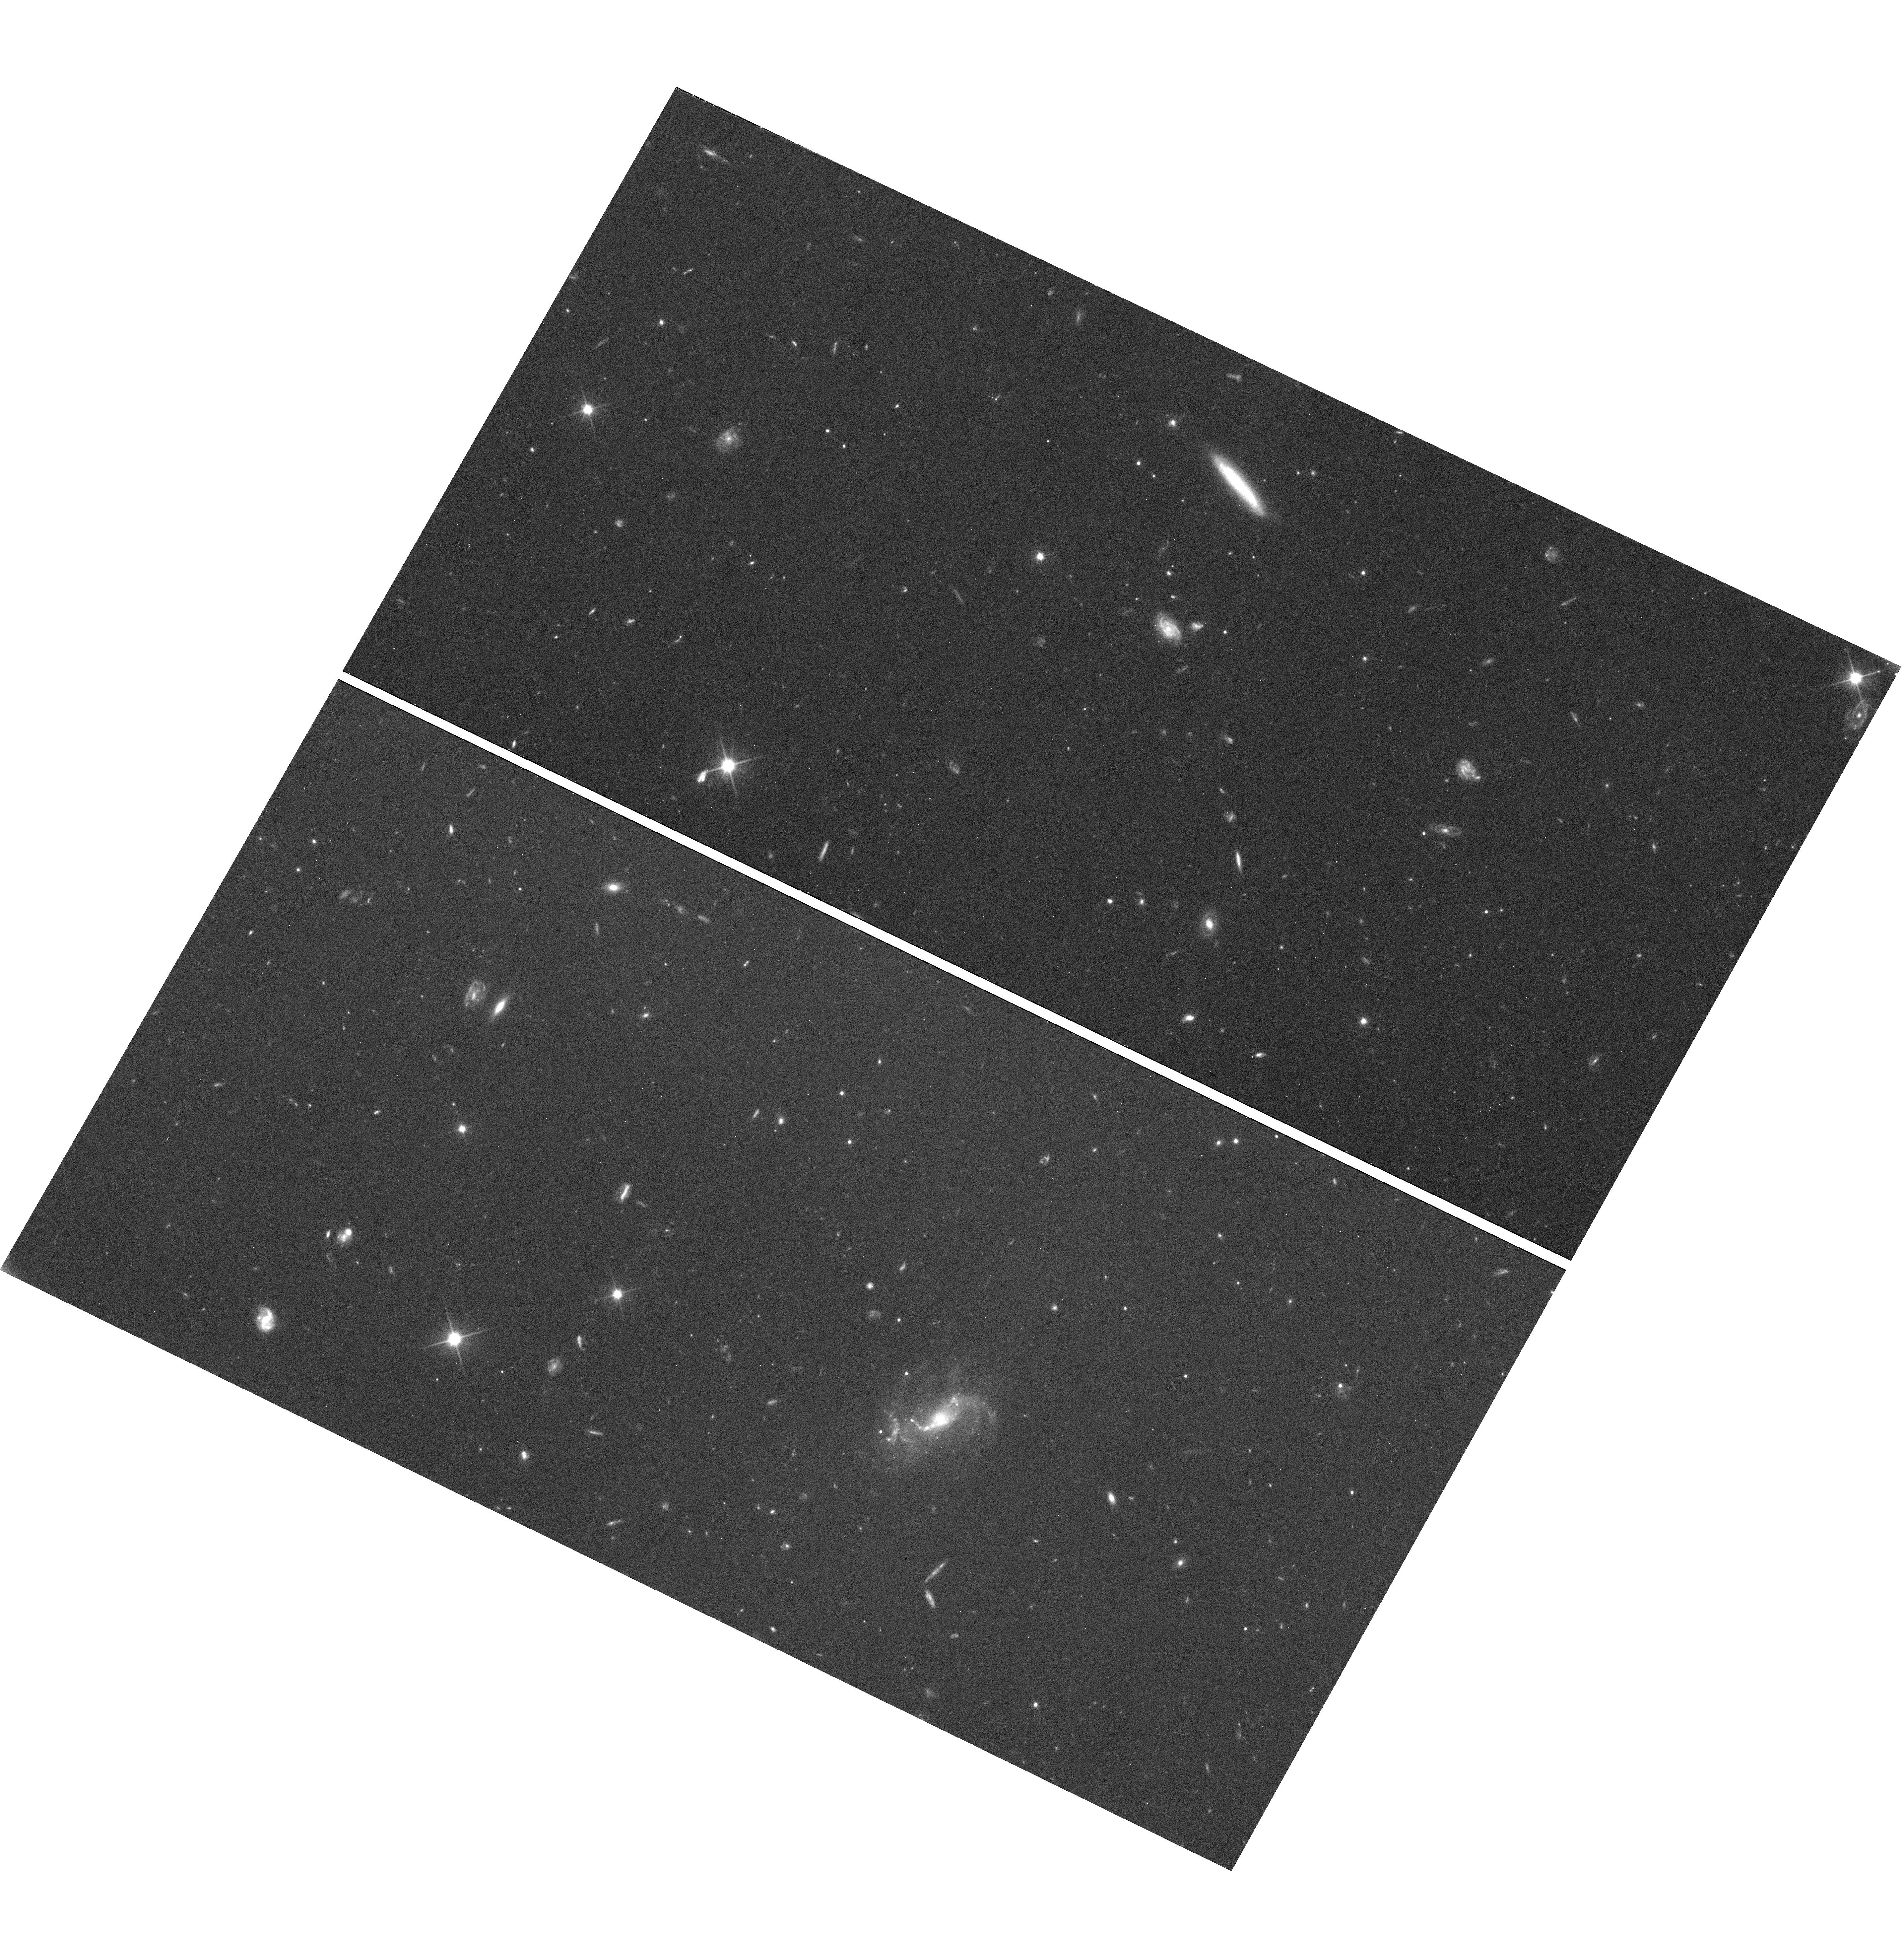
Target: field at RA 212.640°, Dec 9.134°. Instrument: WFC3/UVIS. Filter: F350LP. Exposure: 33 min. Observation ID: hst_15212_9i_wfc3_uvis_f350lp_idq29i

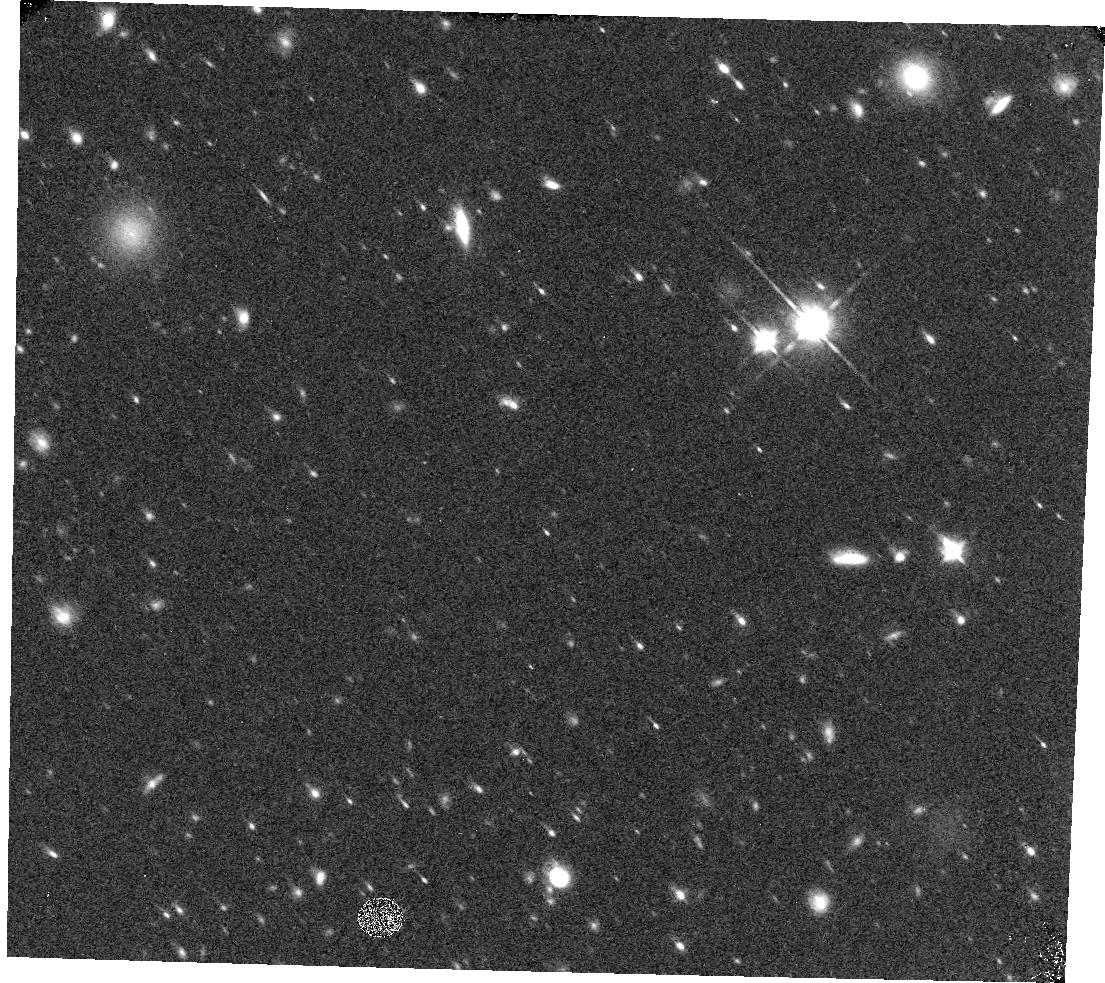
Target: field at RA 194.481°, Dec 28.233°. Instrument: WFC3/IR. Filter: F125W. Exposure: 10 min. Observation ID: hst_15212_37_wfc3_ir_f125w_idq237

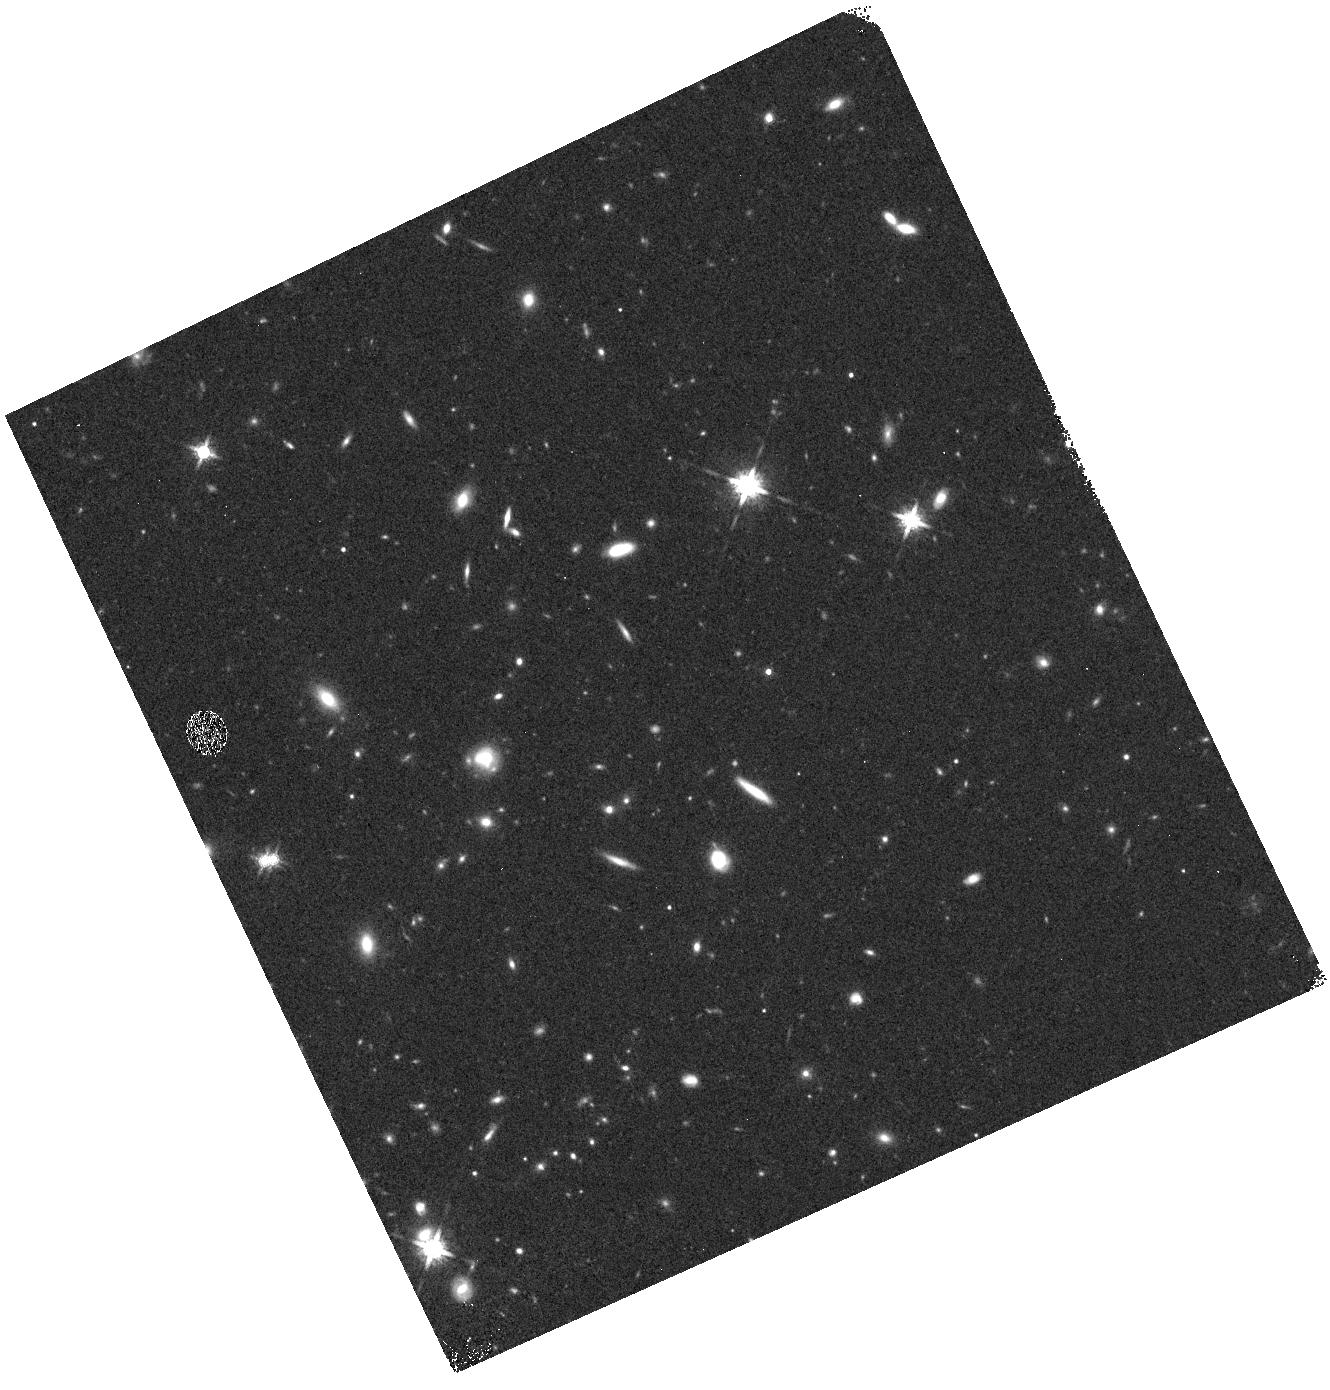
Target: field at RA 6.548°, Dec -18.924°. Instrument: WFC3/IR. Filter: F160W. Exposure: 10 min. Observation ID: hst_15212_ac_wfc3_ir_f160w_idq2ac

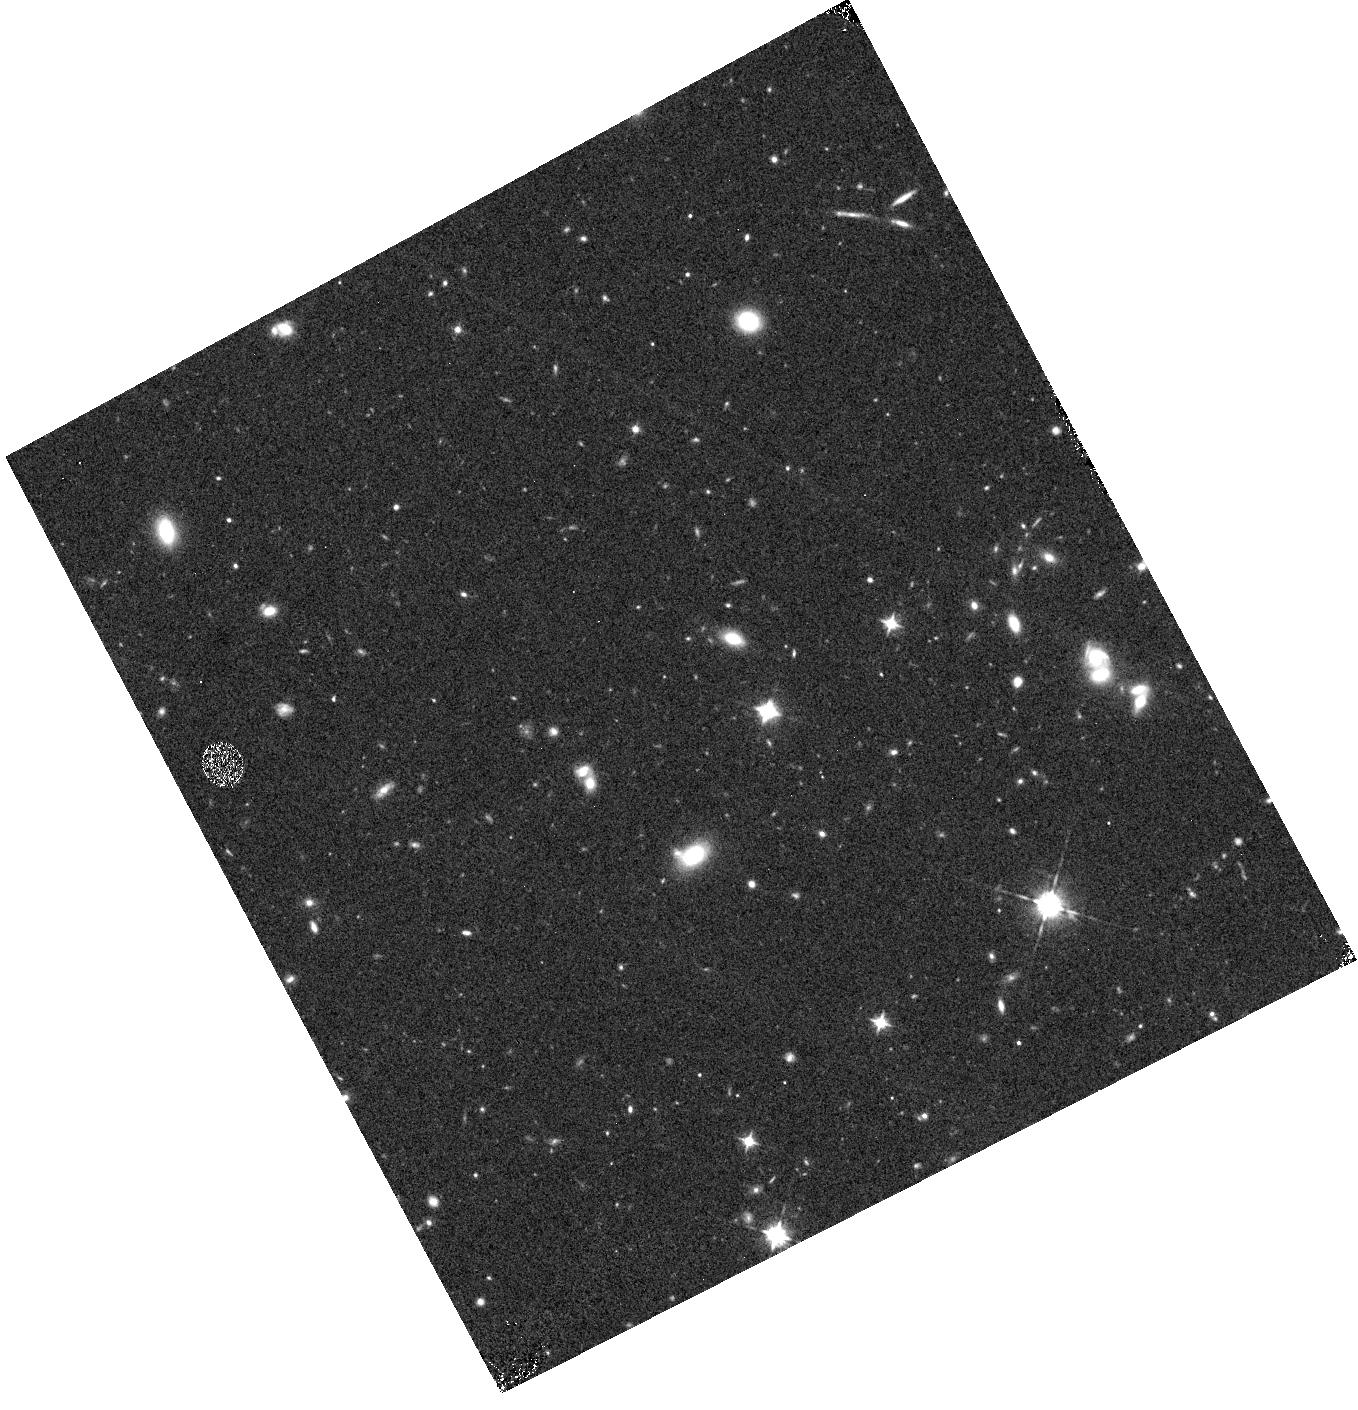
Target: field at RA 346.416°, Dec -35.807°. Instrument: WFC3/IR. Filter: F105W. Exposure: 15 min. Observation ID: hst_15212_cu_wfc3_ir_f105w_idq2cu

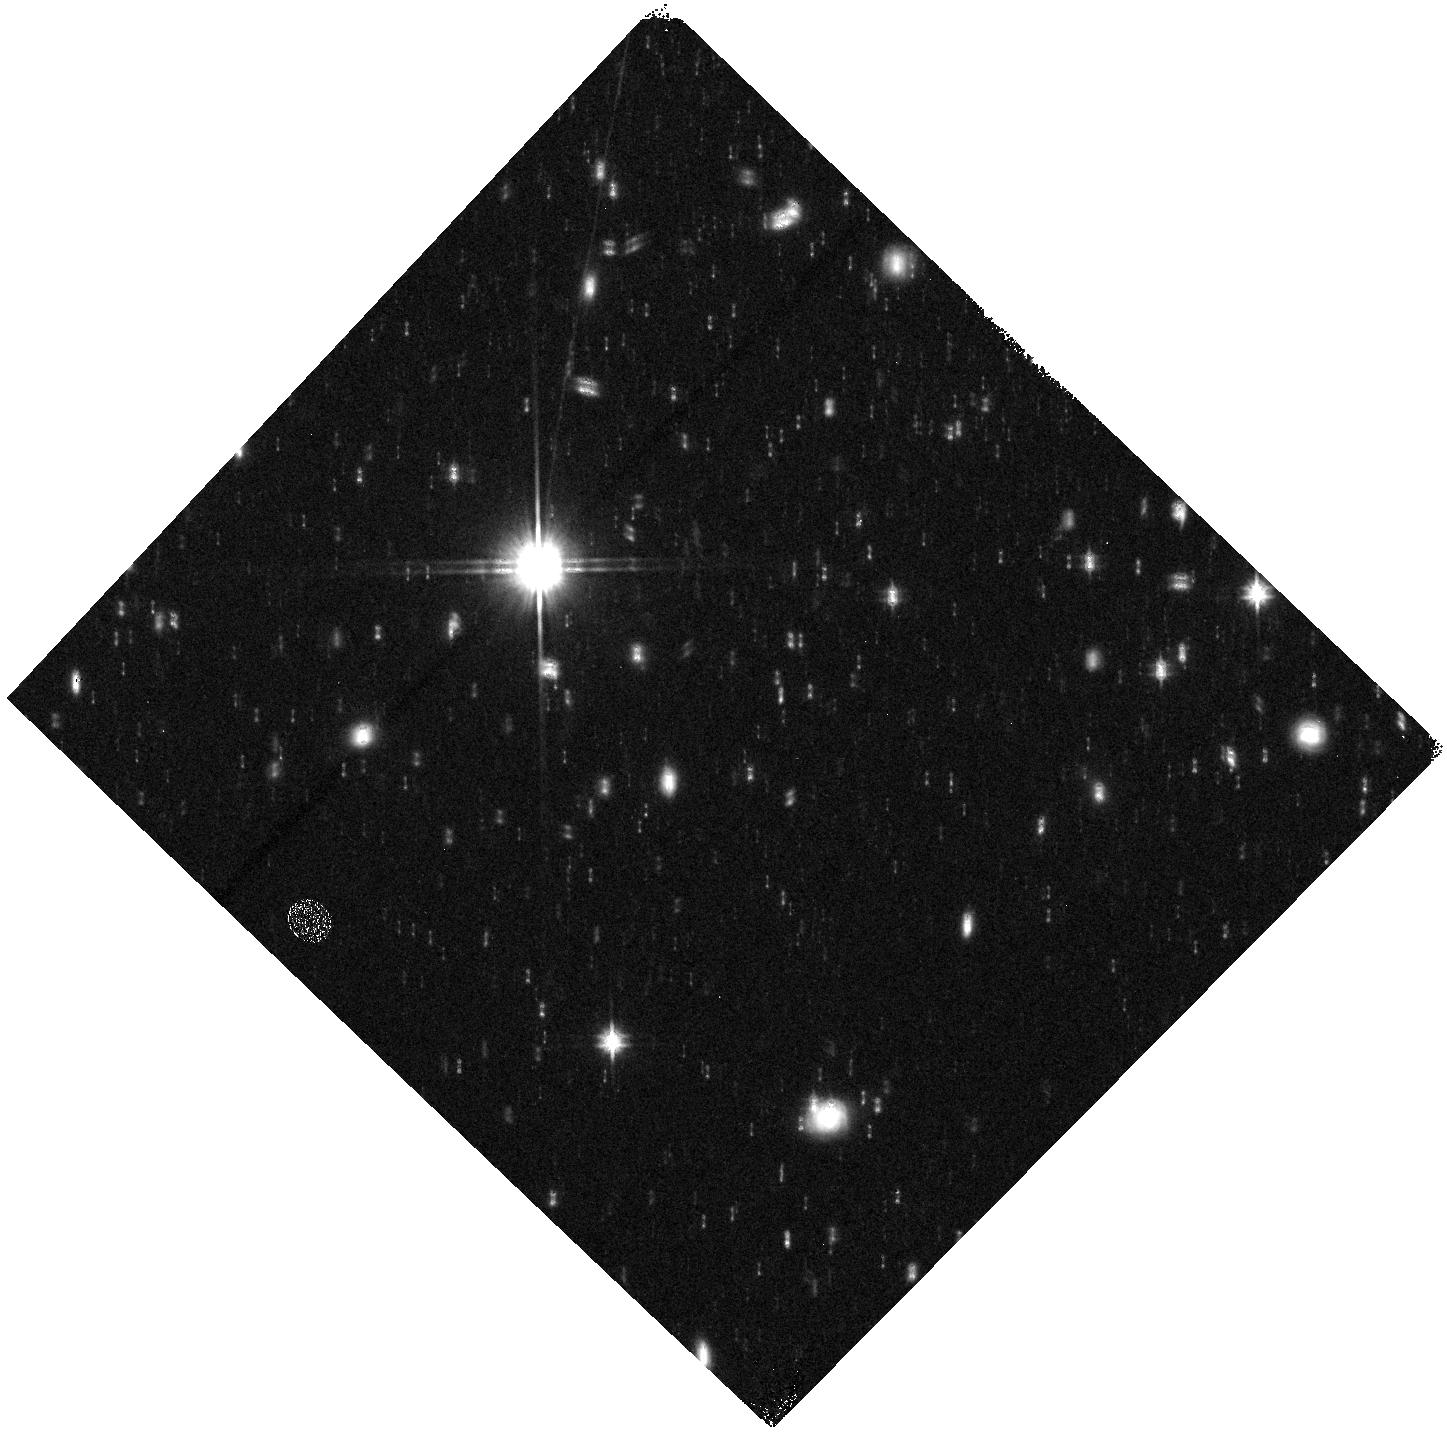
Target: field at RA 152.783°, Dec -4.766°. Instrument: WFC3/IR. Filter: F140W. Exposure: 11 min. Observation ID: hst_15212_bj_wfc3_ir_f140w_idq2bj

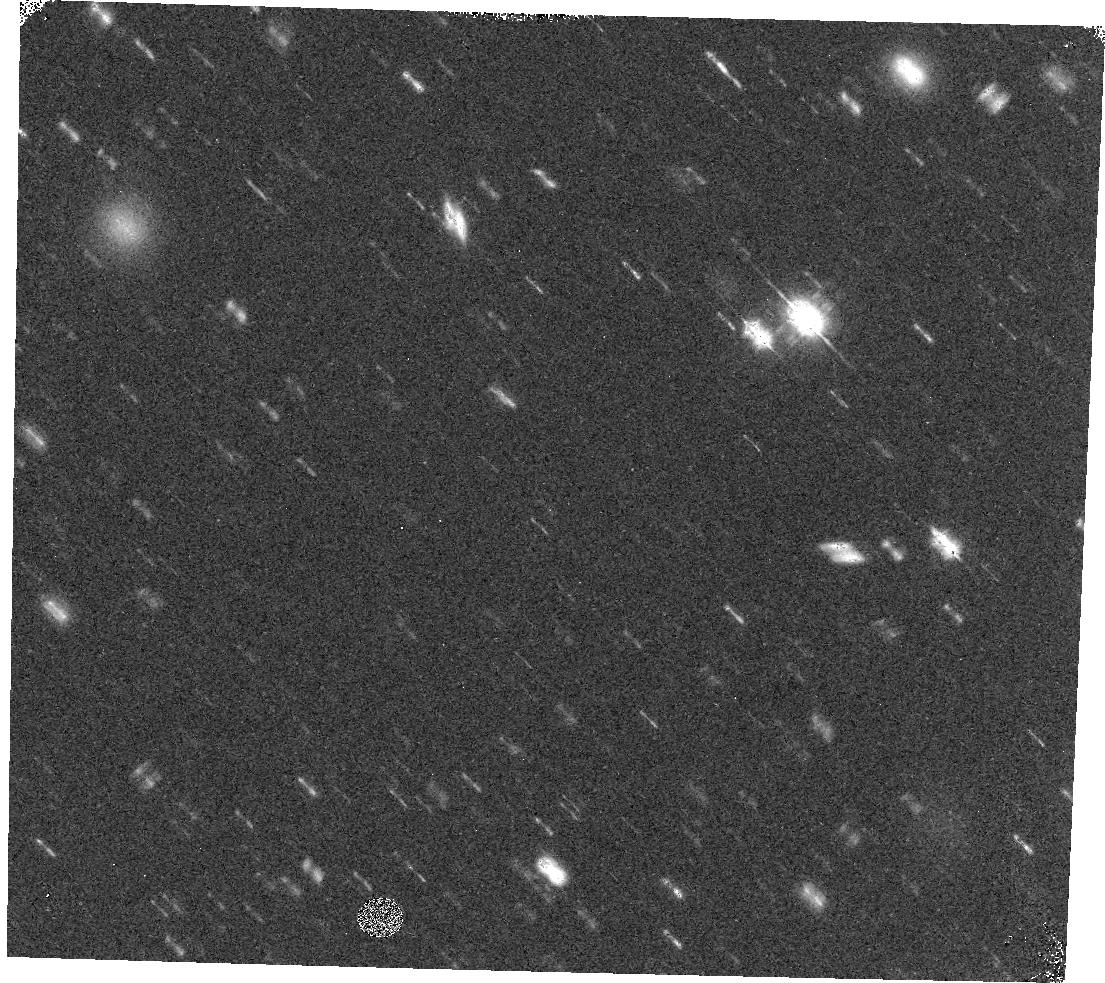
Target: field at RA 194.481°, Dec 28.233°. Instrument: WFC3/IR. Filter: F098M. Exposure: 17 min. Observation ID: hst_15212_36_wfc3_ir_f098m_idq236

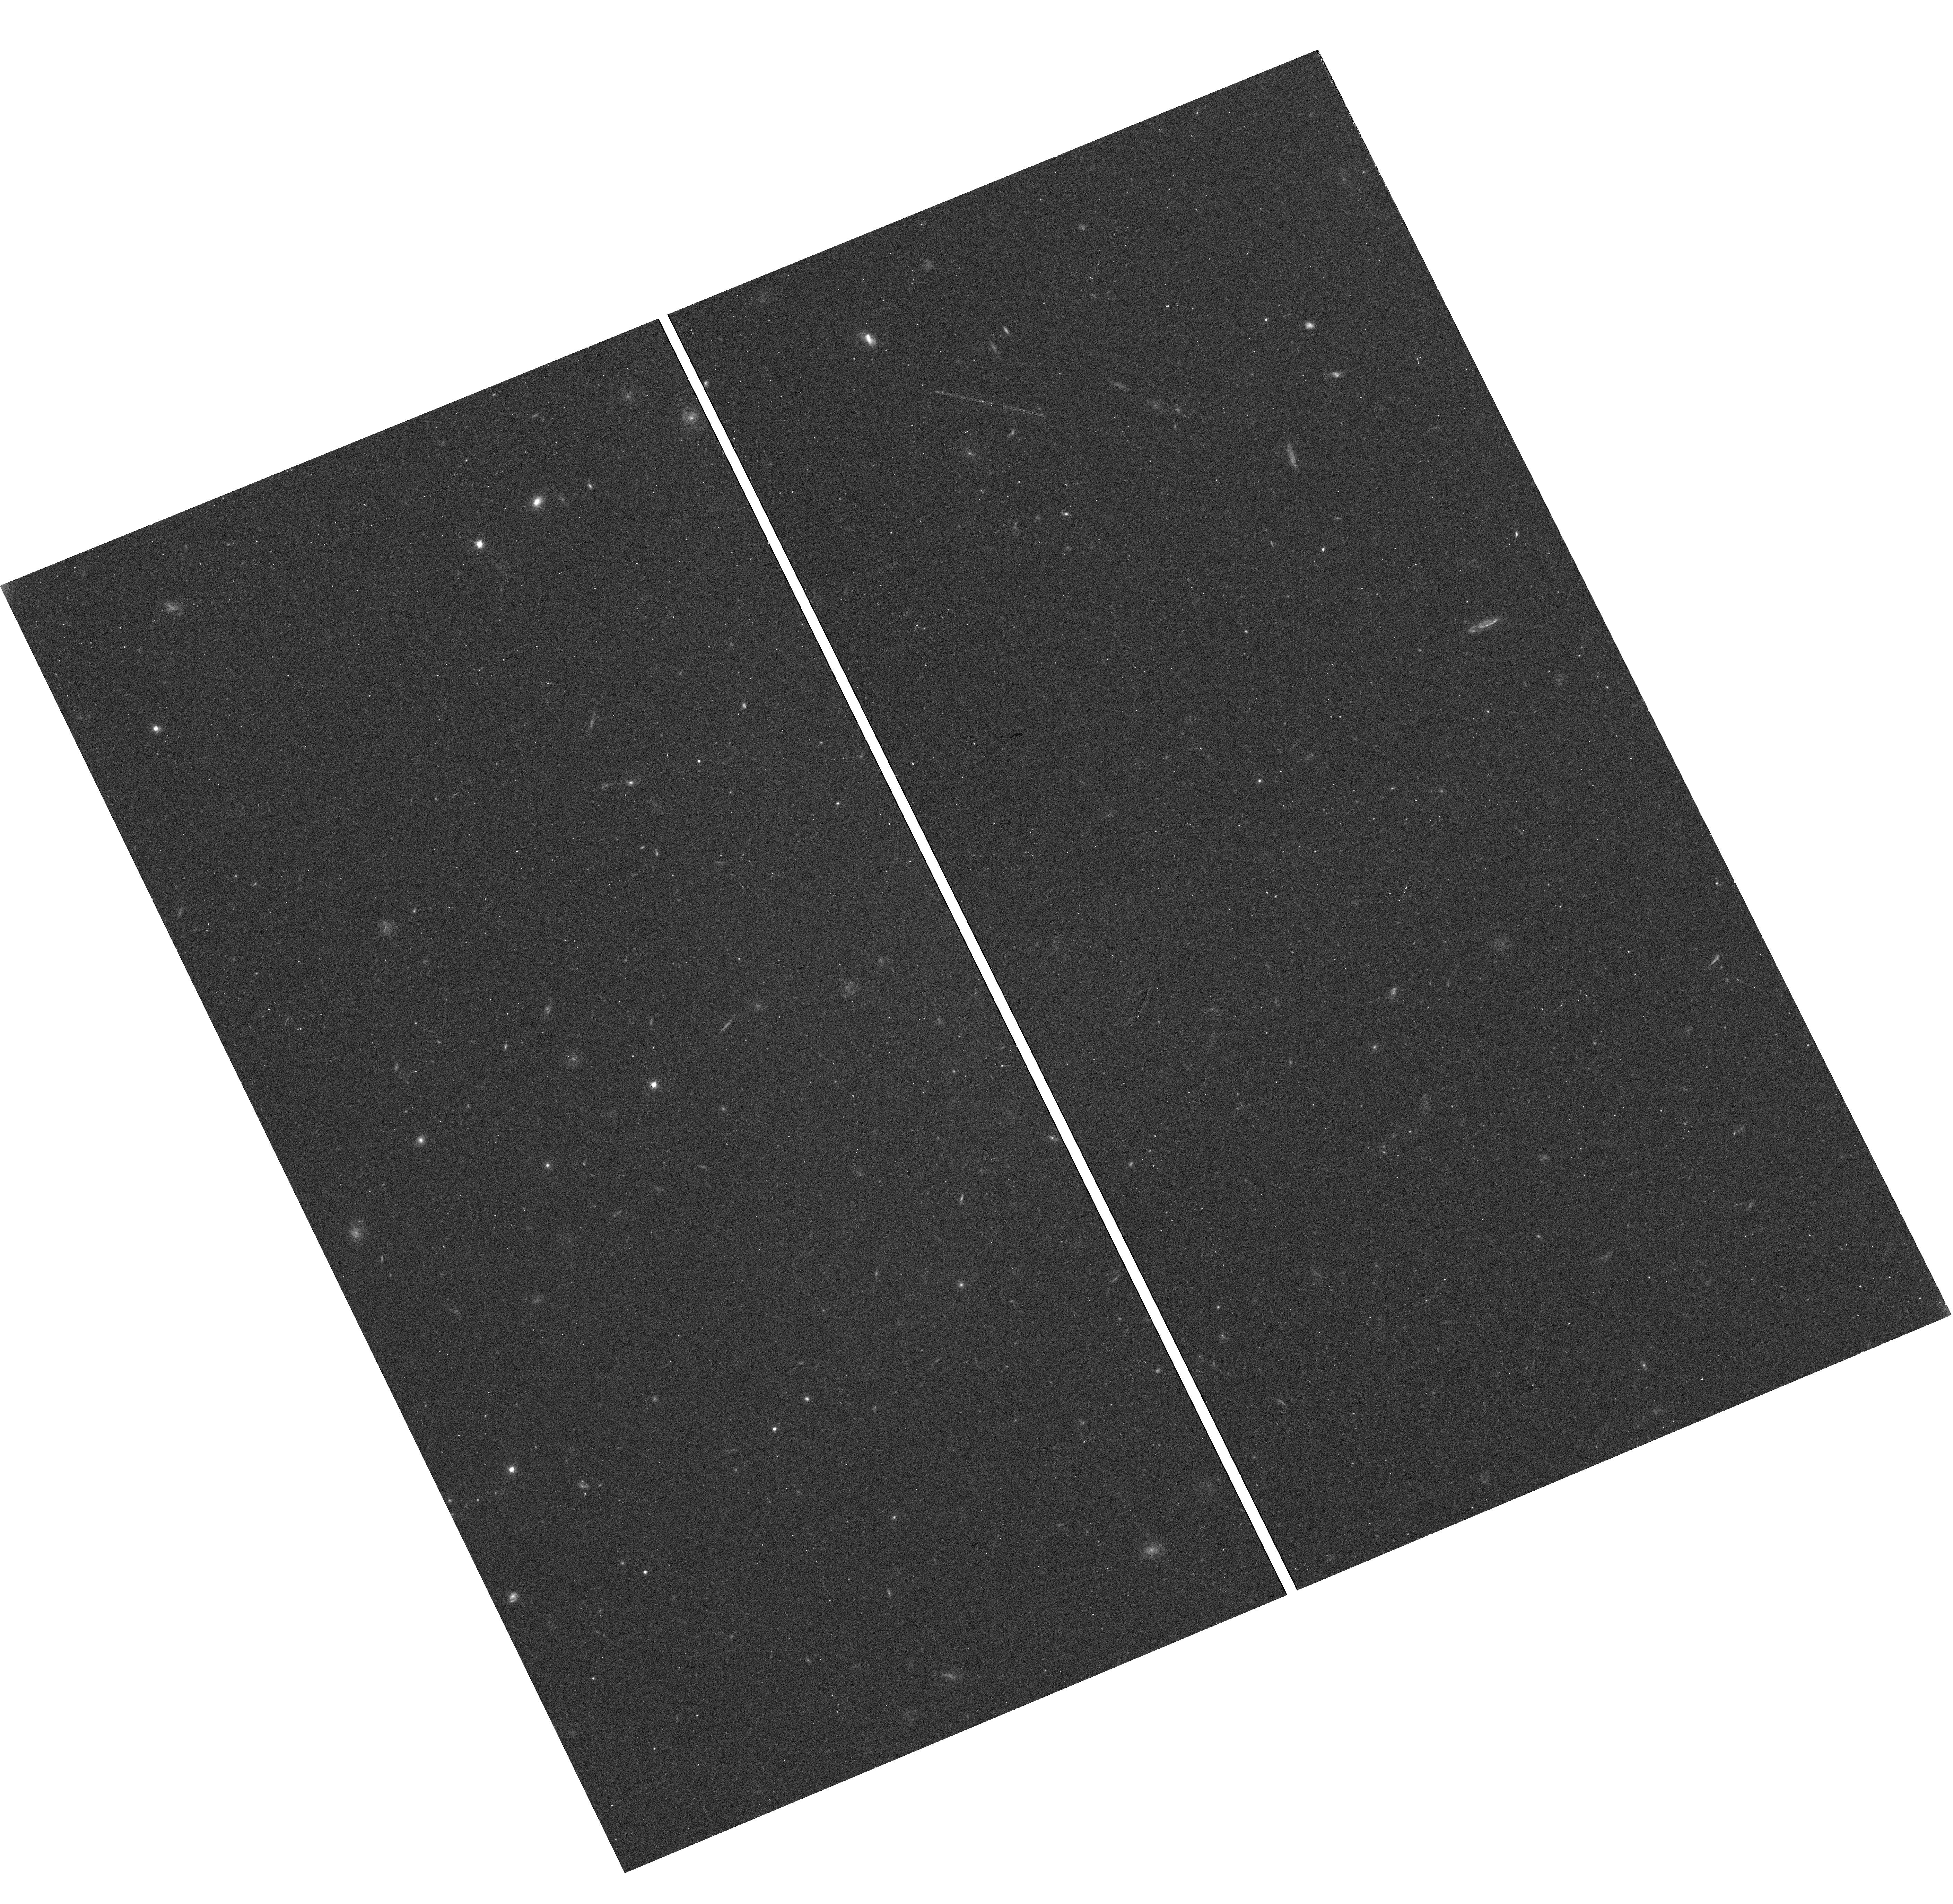
Target: field at RA 346.587°, Dec -5.126°. Instrument: WFC3/UVIS. Filter: F606W. Exposure: 19 min. Observation ID: hst_15212_94_wfc3_uvis_f606w_idq294

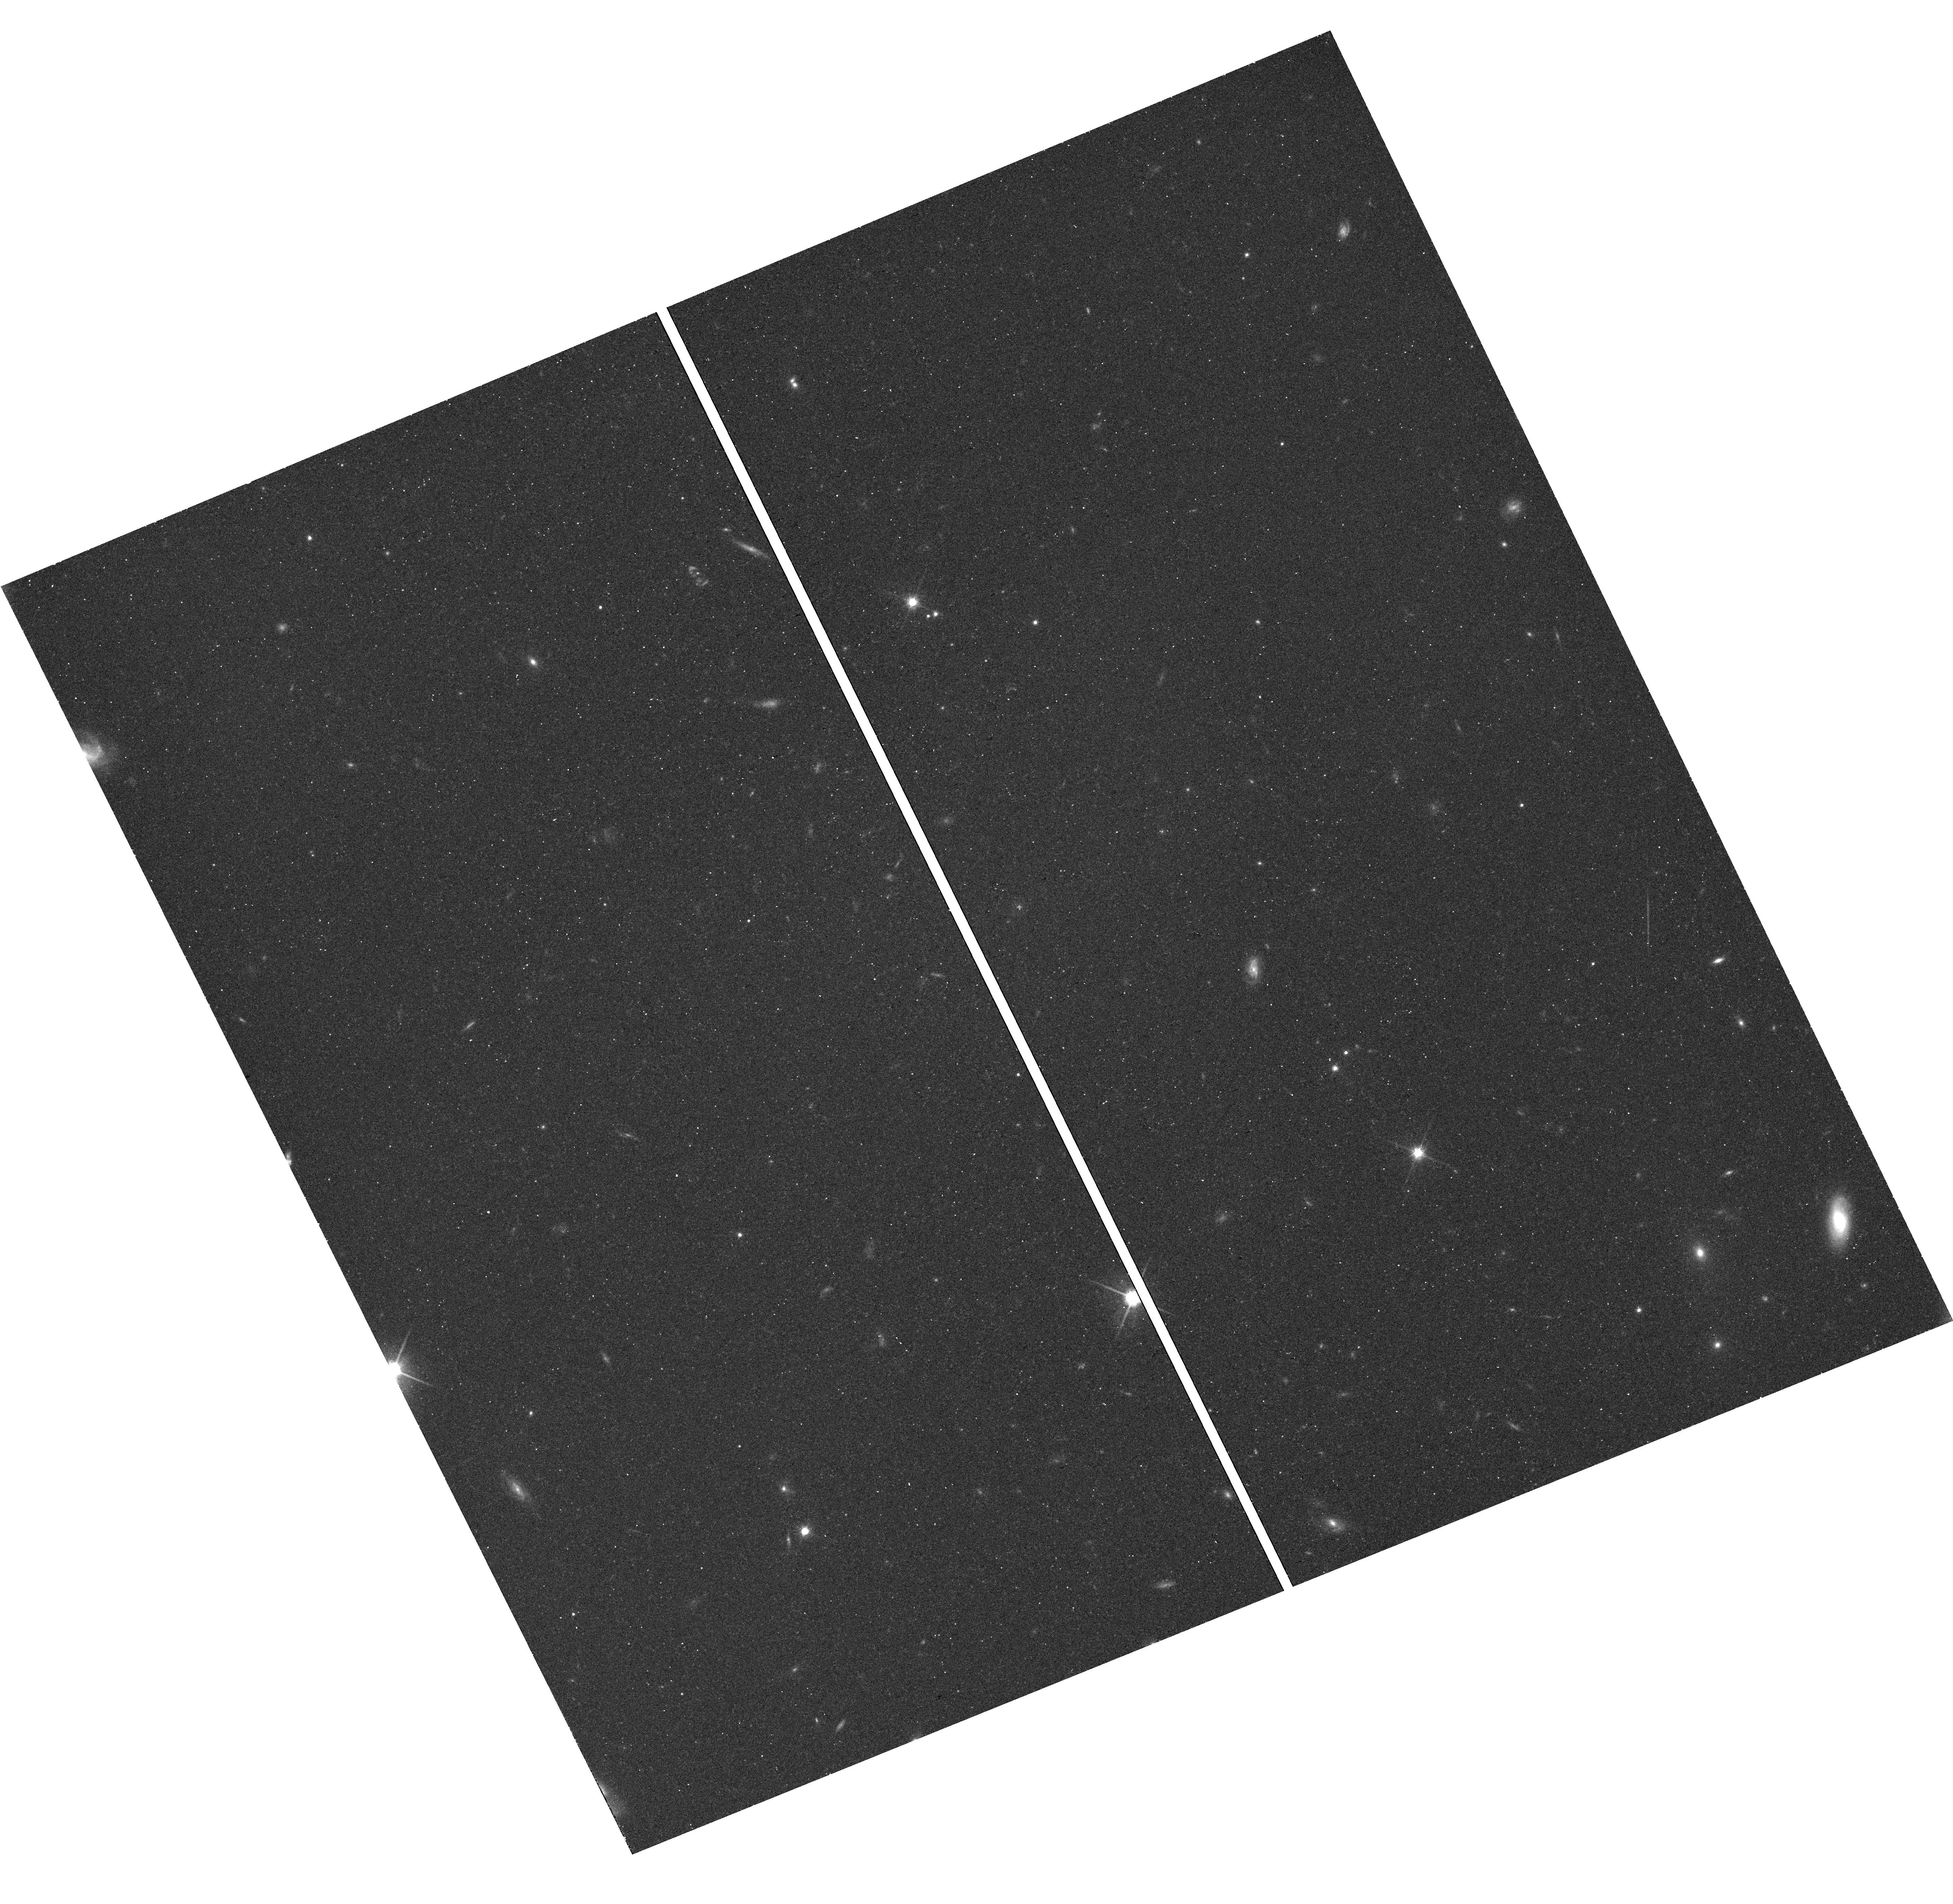
Target: field at RA 354.036°, Dec 0.410°. Instrument: WFC3/UVIS. Filter: F814W. Exposure: 26 min. Observation ID: hst_15212_81_wfc3_uvis_f814w_idq281

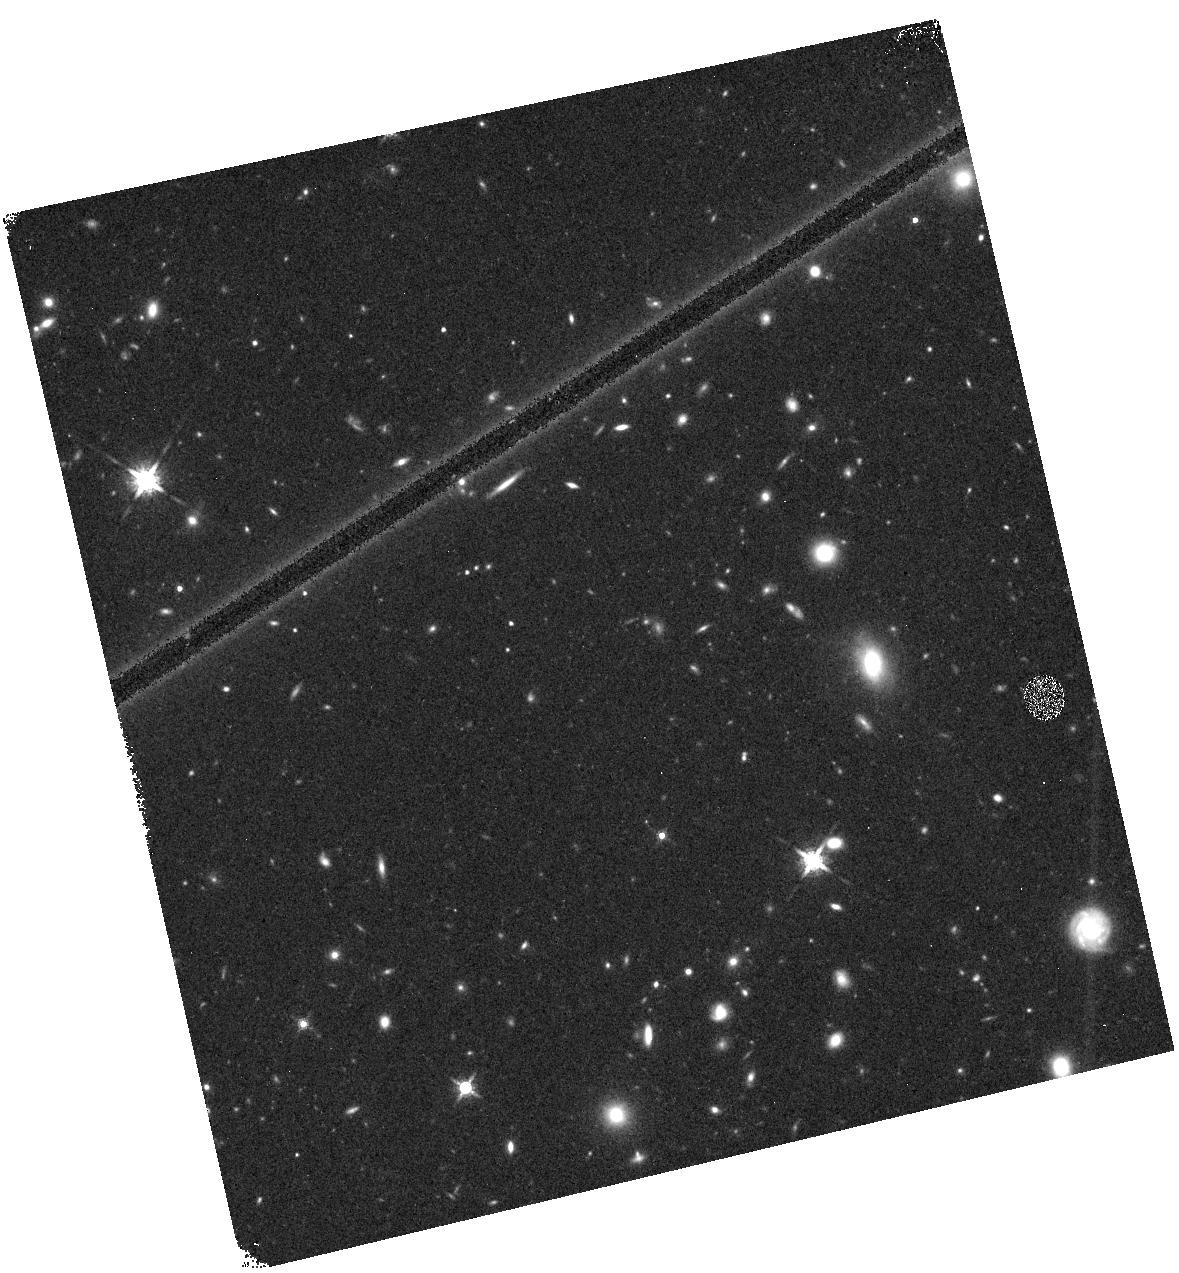
Target: field at RA 189.597°, Dec 25.828°. Instrument: WFC3/IR. Filter: F160W. Exposure: 13 min. Observation ID: hst_15212_6y_wfc3_ir_f160w_idq26y

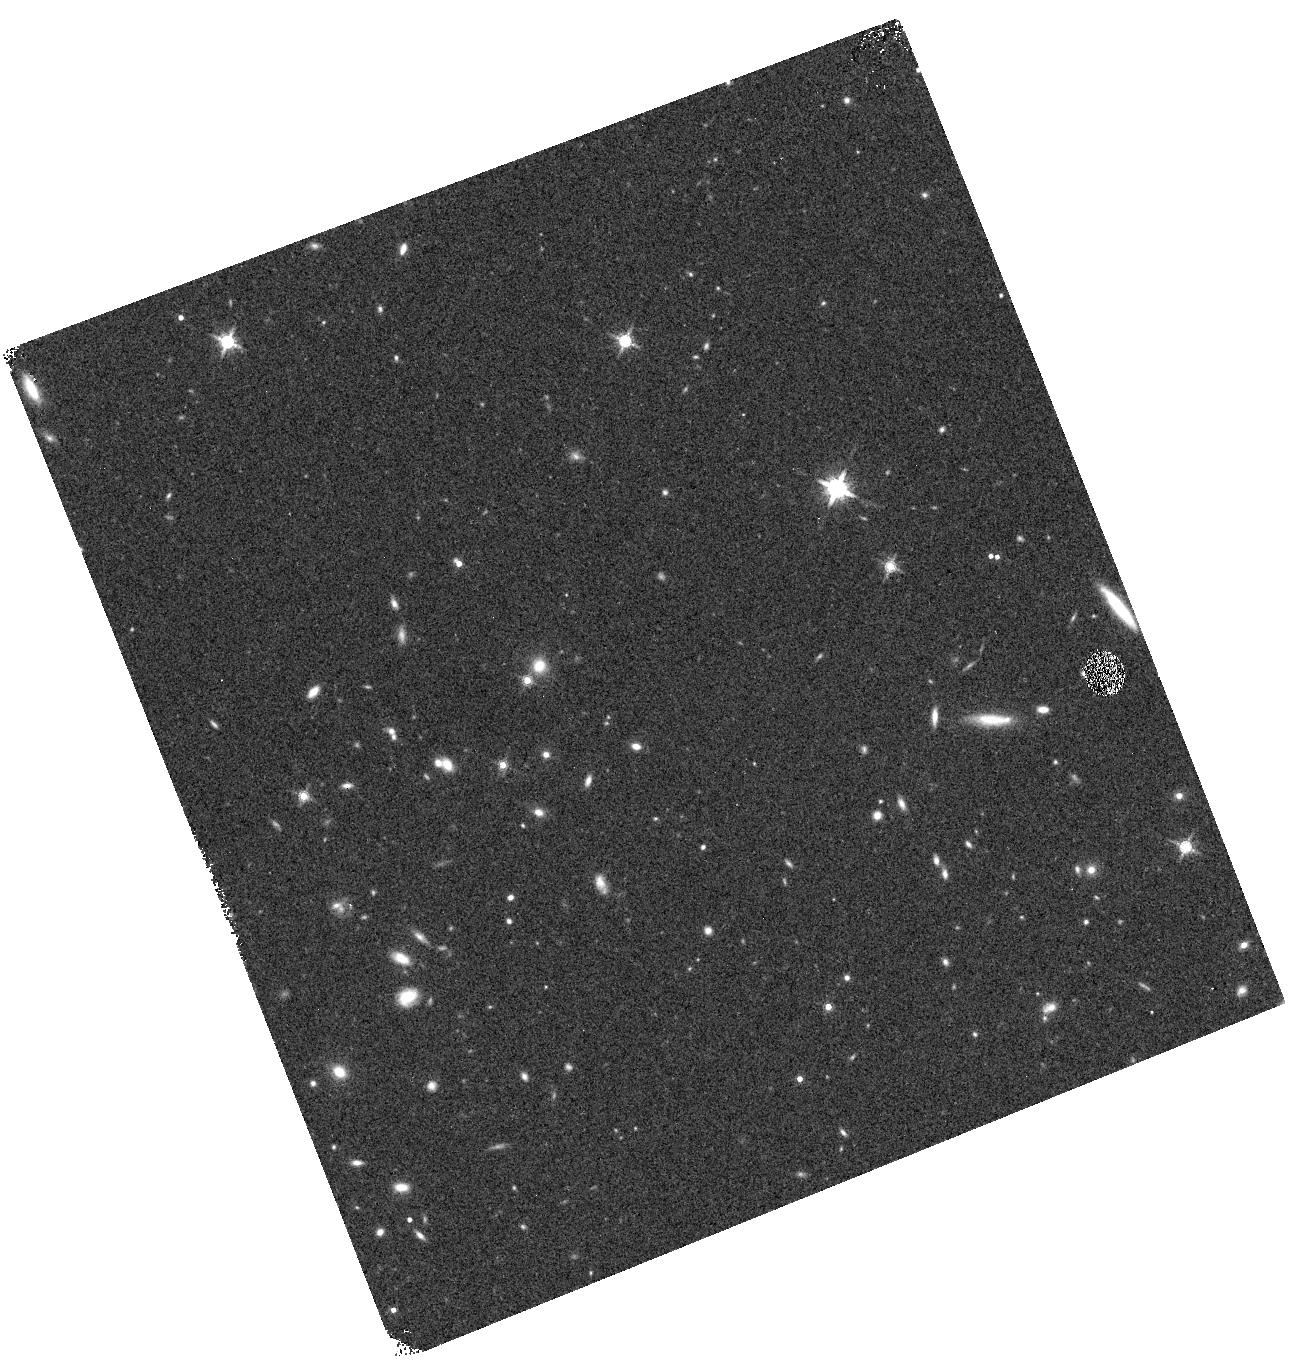
Target: field at RA 332.461°, Dec -4.556°. Instrument: WFC3/IR. Filter: F160W. Exposure: 8 min. Observation ID: hst_15212_4q_wfc3_ir_f160w_idq24q

The brightest galaxies in the first 700 Myr: Building Hubbles legacy of large area IR imaging for JWST and beyond (PI: Trenti, Michele)

Hubble's WFC3 has been a game changer for the study of early galaxy formation in the first 700 Myr after the Big Bang. Reliable samples of sources to redshift z~11, which can be discovered only from space, are now constraining the evolution of the galaxy luminosity function into the epoch of reionization. Unexpectedly but excitingly, the recent spectroscopic confirmations of L>L* galaxies at z>8.5 demonstrate that objects brighter than our own Galaxy are already present 500 Myr after the Big Bang, creating a challenge to current theoretical/numerical models that struggle to explain how galaxies can grow so luminous so quickly. Yet, the existing HST observations do not cover sufficient area, nor sample a large enough diversity of environments to provide an unbiased sample of sources, especially at z~9-11 where only a handful of bright candidates are known. To double this currently insufficient sample size, to constrain effectively the bright-end of the galaxy luminosity function at z~9-10, and to provide targets for follow-up imaging and spectroscopy with JWST, we propose a large-area pure-parallel survey that will discover the Brightest of Reionizing Galaxies (BoRG[4JWST]). We will observe ~580 arcmin^2 over 125 sightlines in five WFC3 bands (0.35 to 1.7 micron) using high-quality pure-parallel opportunities available in the cycle (3 orbits or longer). These public observations will identify more than 80 intrinsically bright galaxies at z~8-11, investigate the connection between halo mass, star formation and feedback in progenitors of groups and clusters, and build HST lasting legacy of large-area, near-IR imaging.